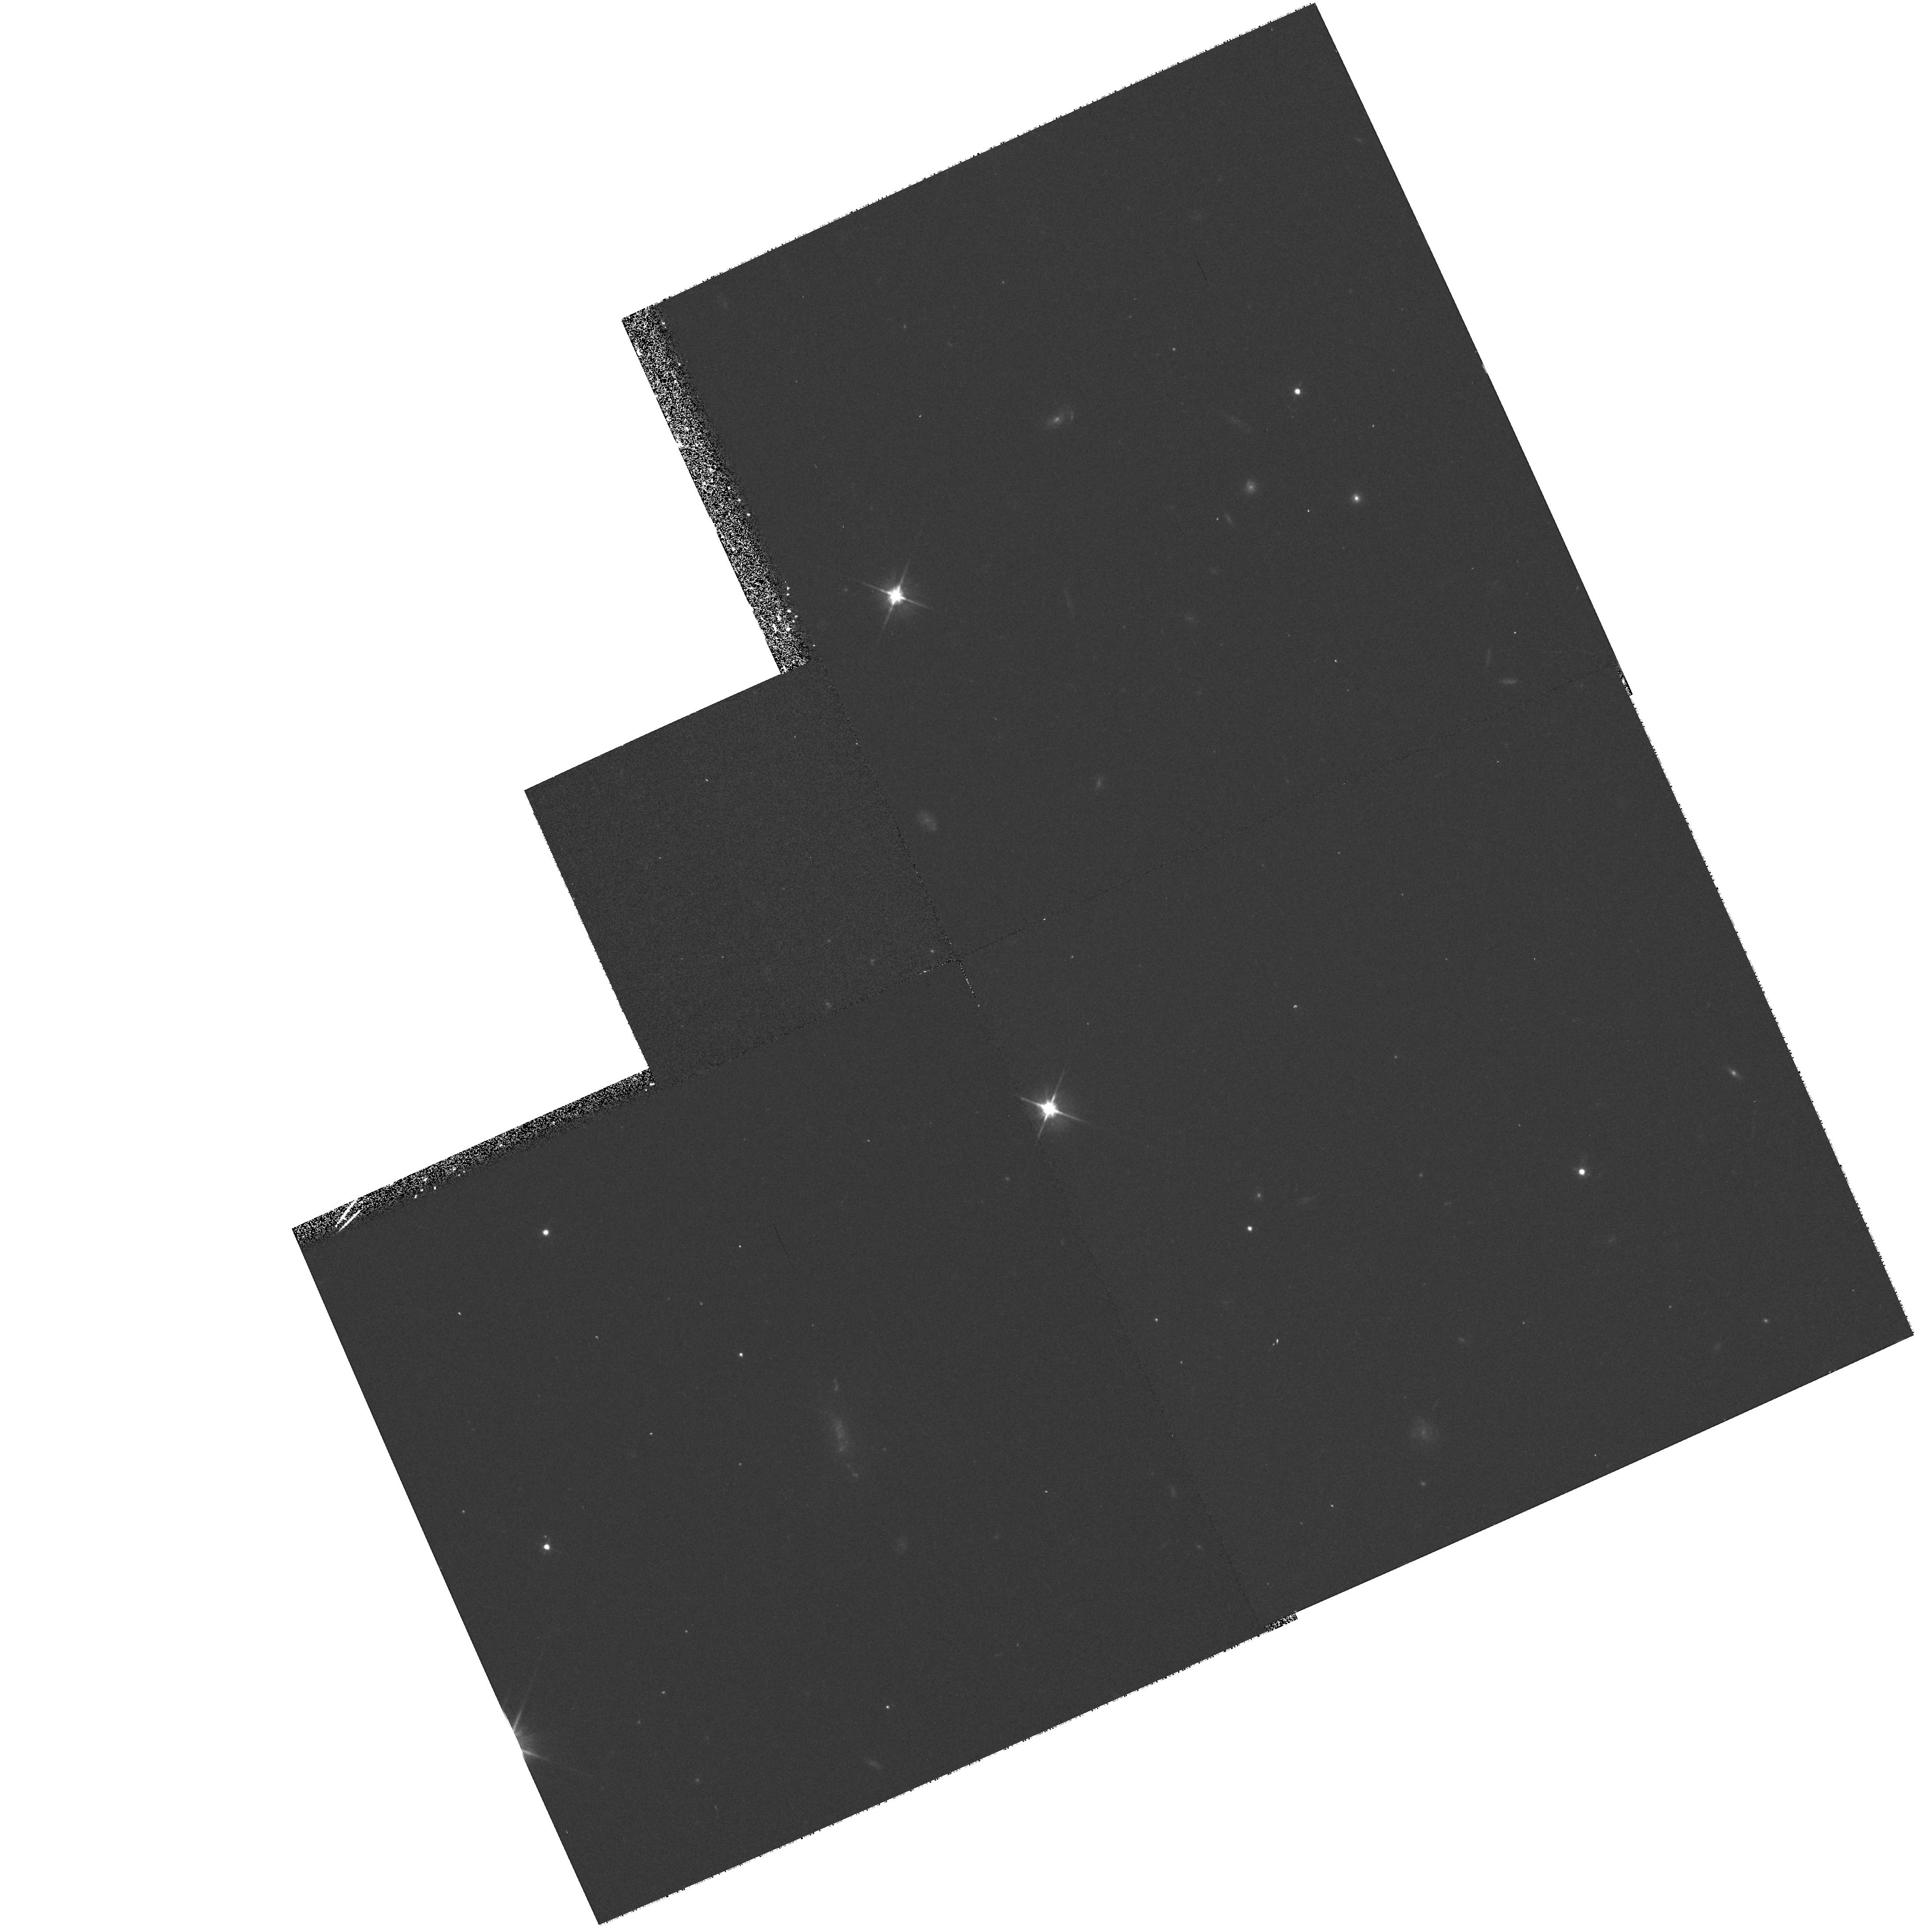
Target: KBO-PAR-FIELD. Instrument: WFPC2/PC. Filter: F606W. Exposure: 12 min. Observation ID: hst_8087_9c_wfpc2_pc_f606w_u5589c

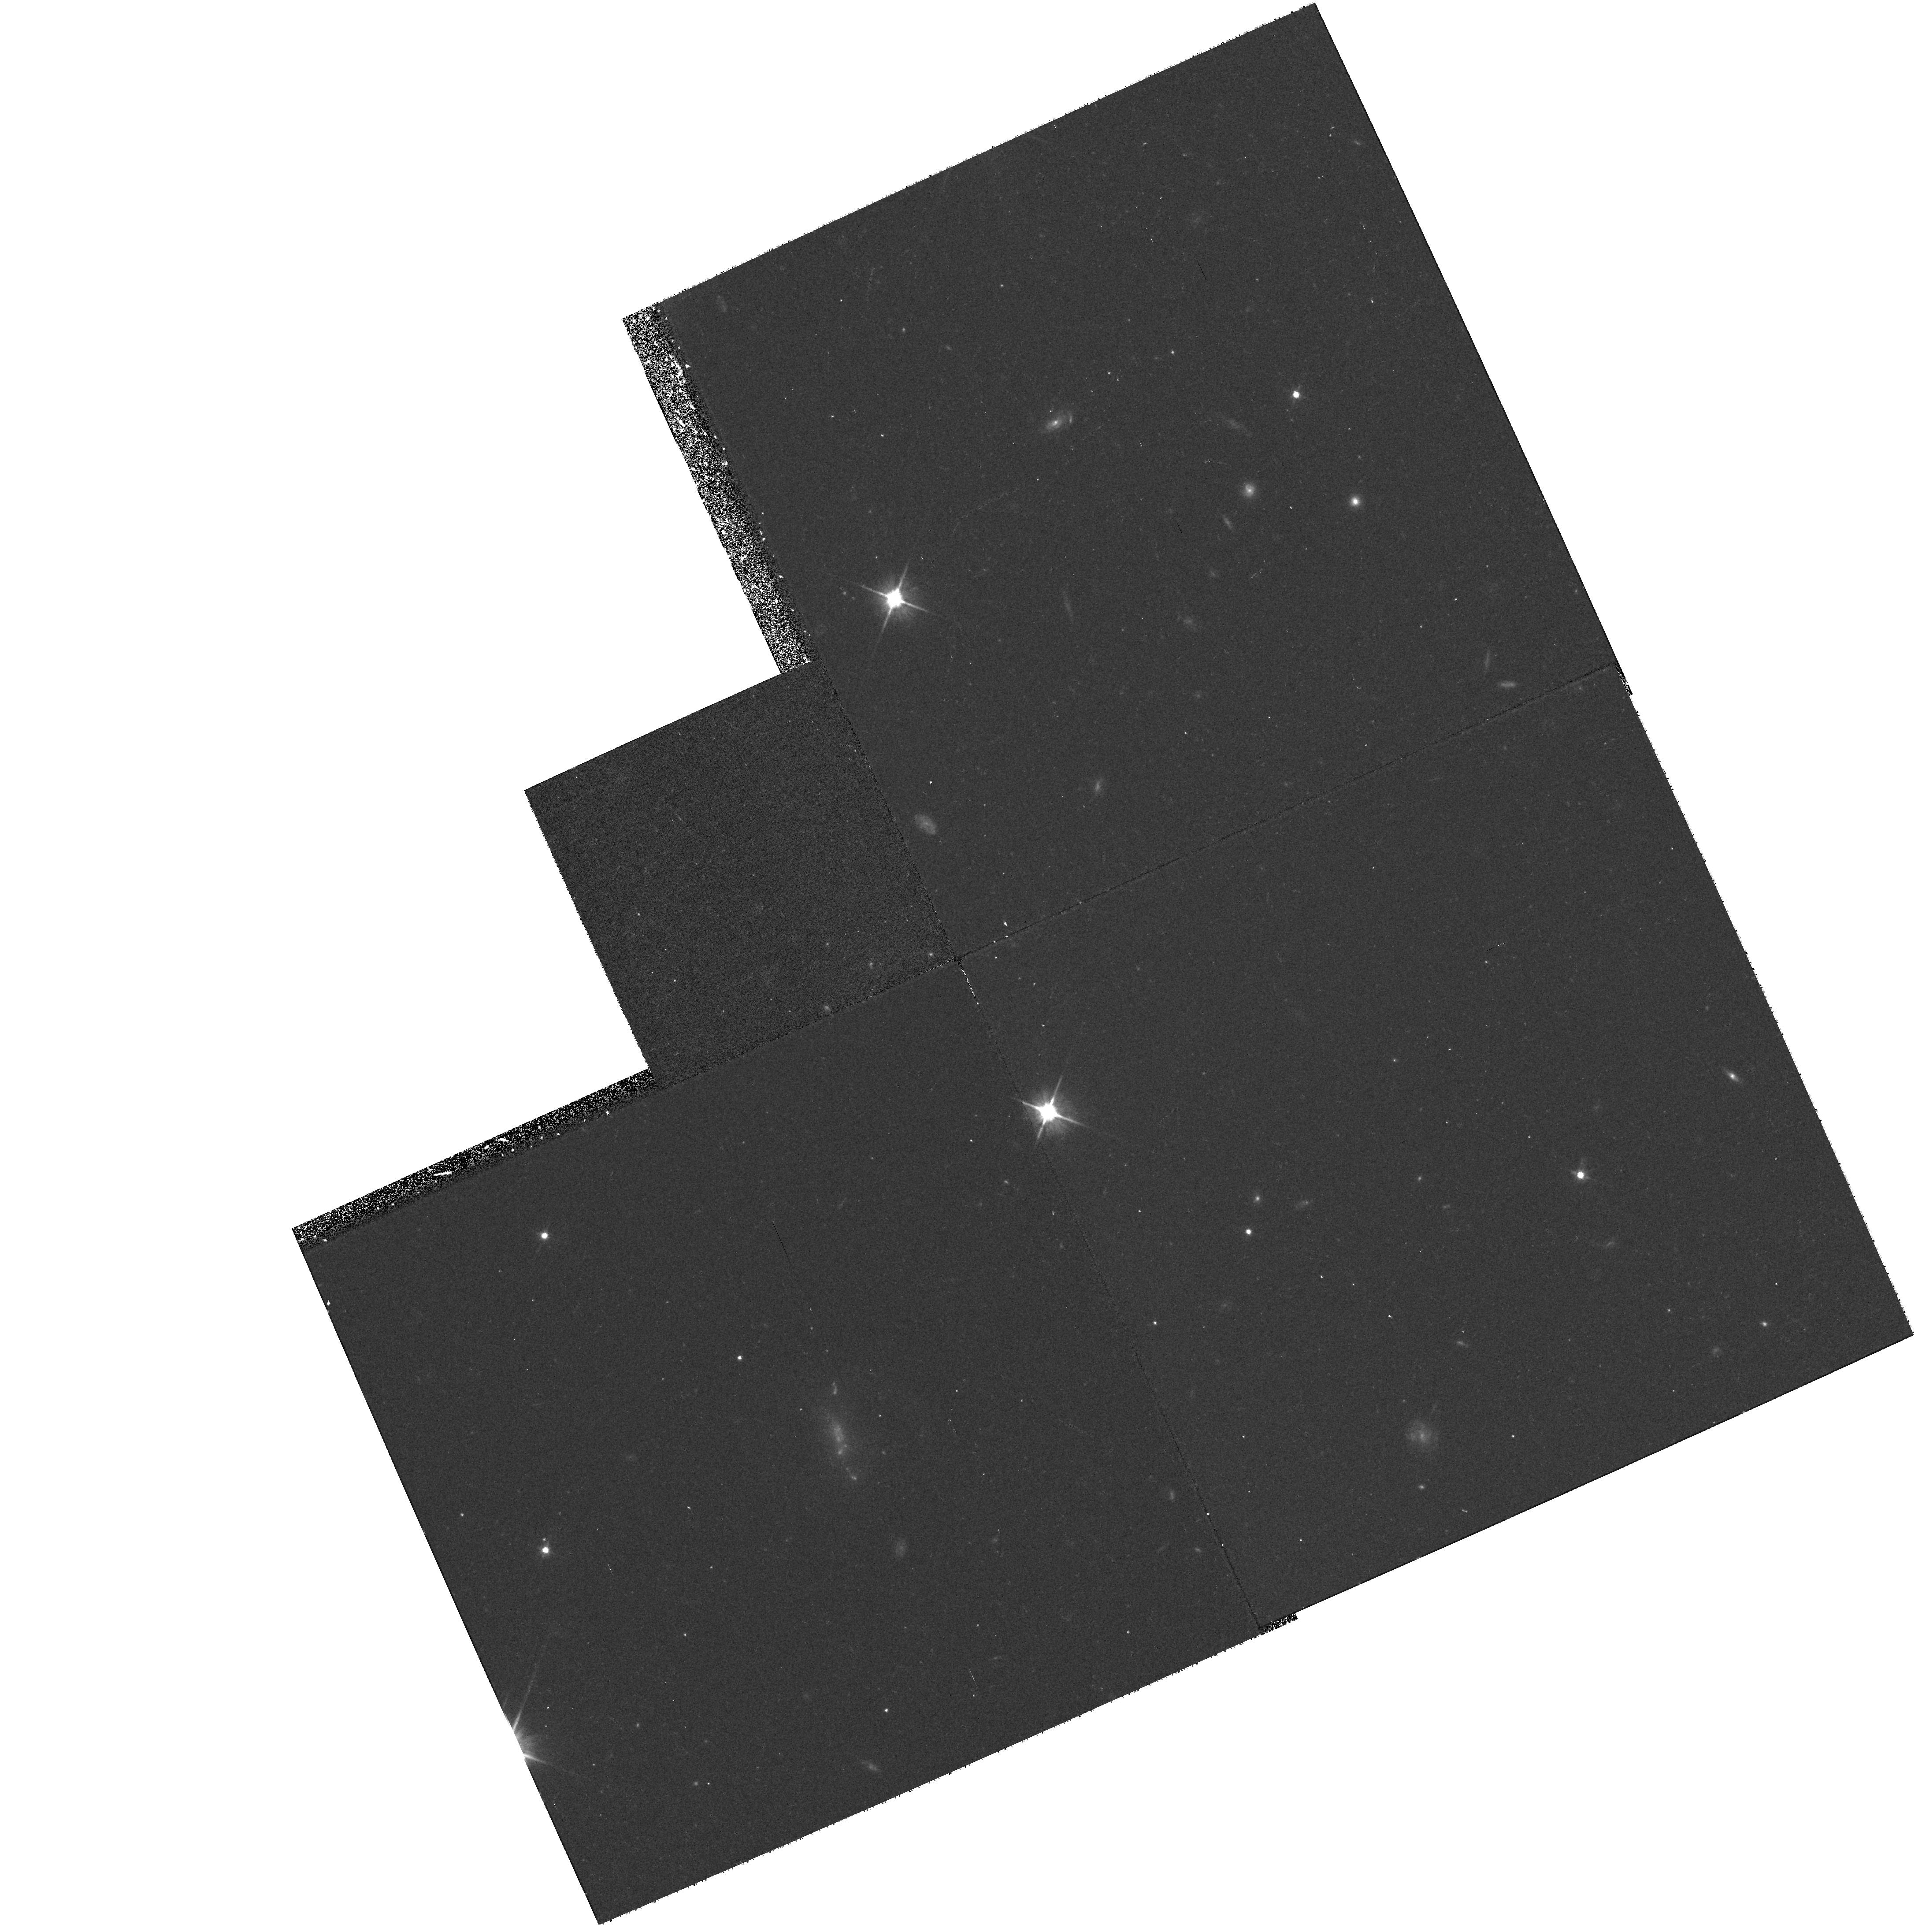
Target: KBO-PAR-FIELD. Instrument: WFPC2/PC. Filter: F606W. Exposure: 17 min. Observation ID: hst_8087_9g_wfpc2_pc_f606w_u5589g

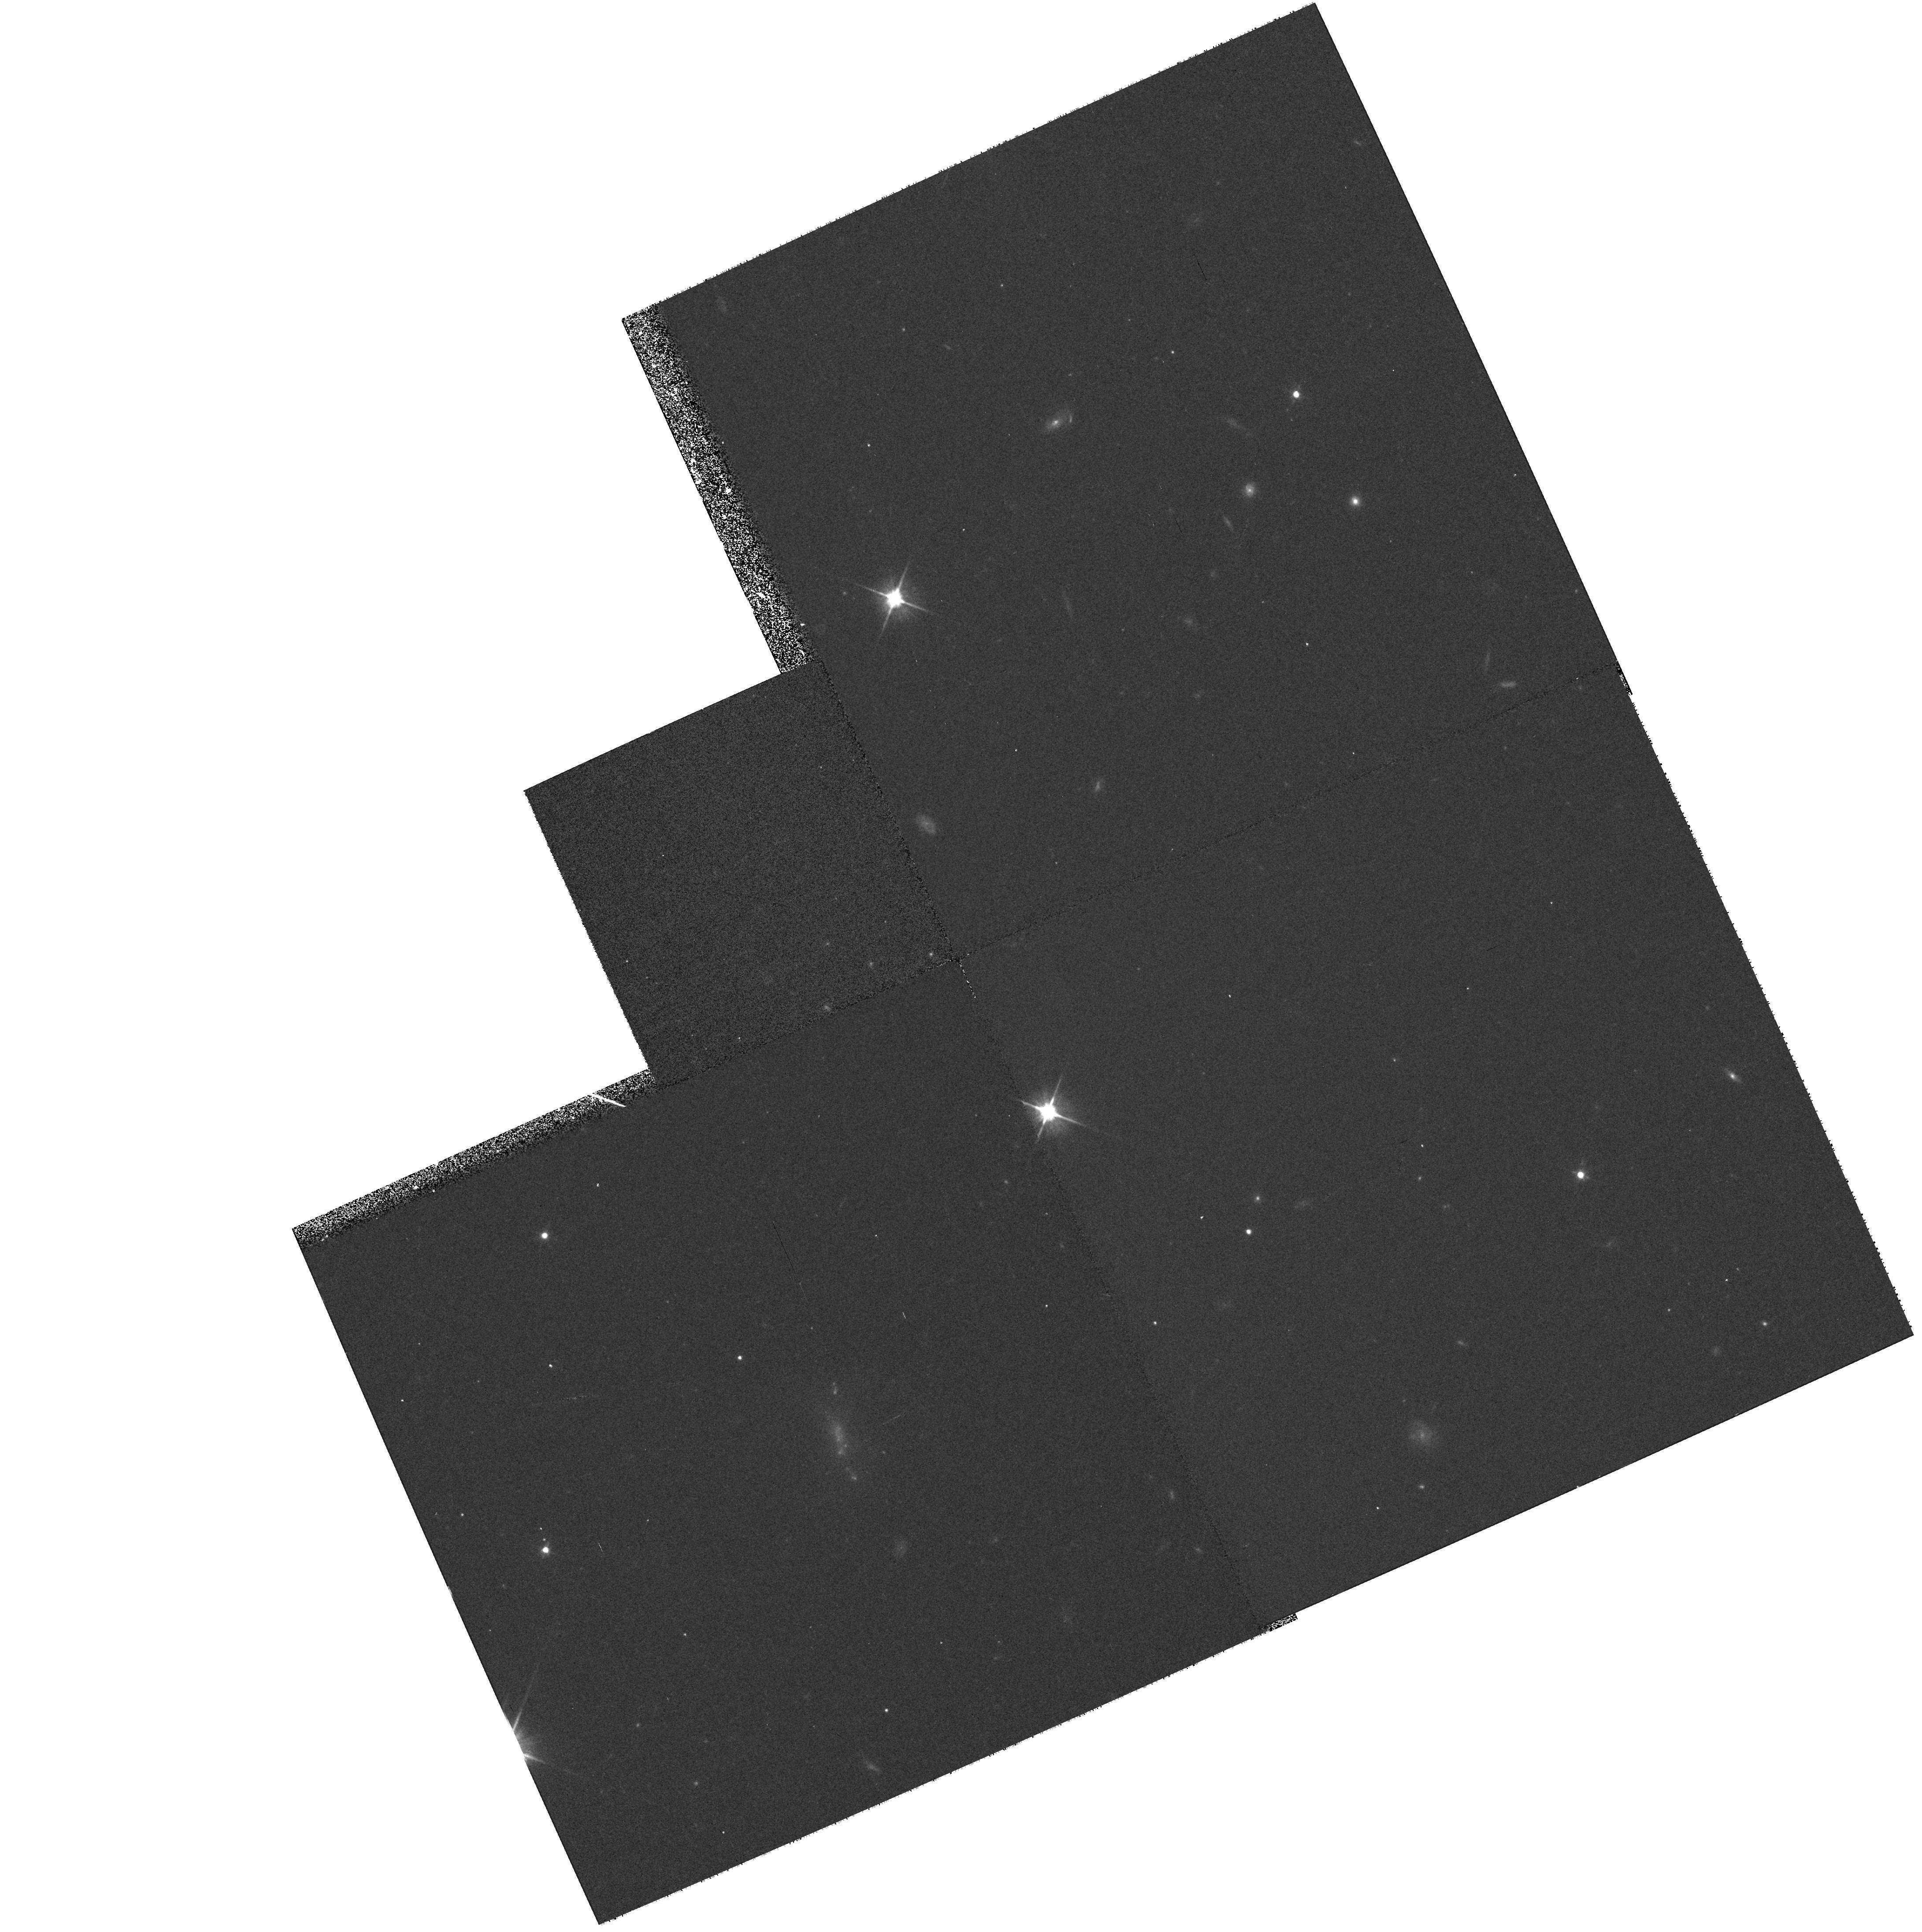
Target: KBO-PAR-FIELD. Instrument: WFPC2/PC. Filter: F606W. Exposure: 12 min. Observation ID: hst_8087_9b_wfpc2_pc_f606w_u5589b

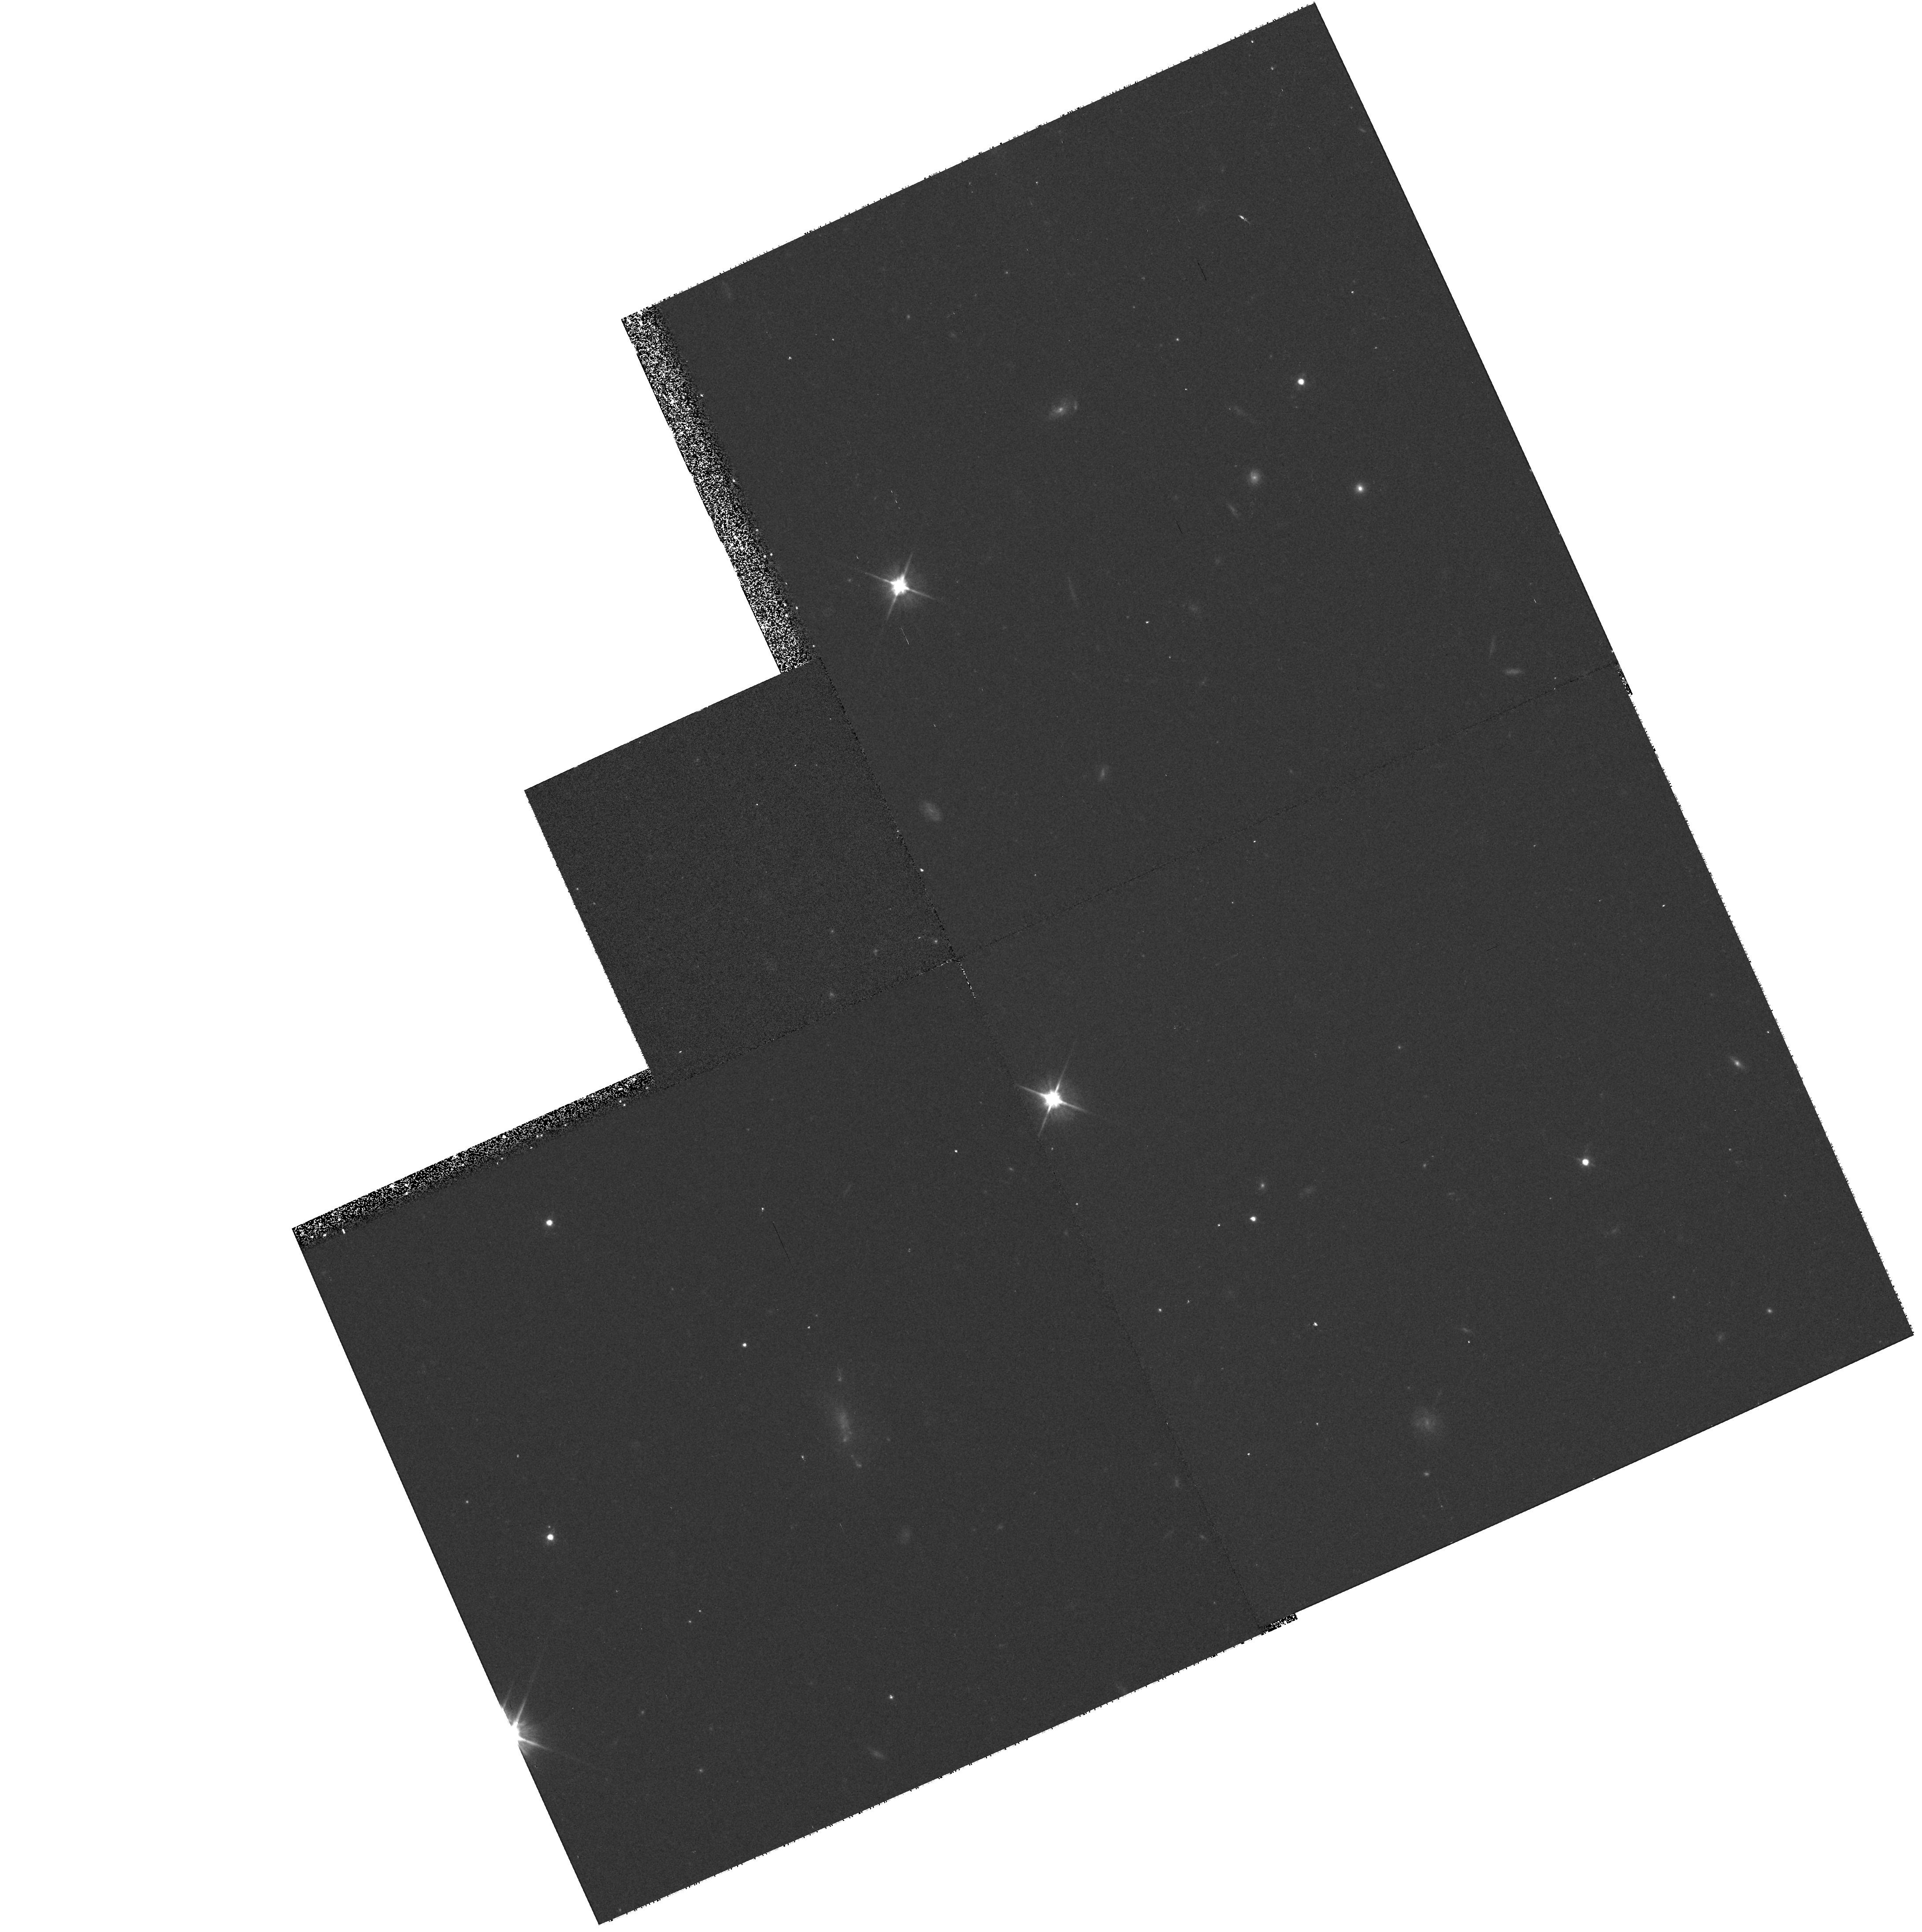
Target: KBO-PAR-FIELD. Instrument: WFPC2/PC. Filter: F606W. Exposure: 13 min. Observation ID: hst_8087_9f_wfpc2_pc_f606w_u5589f

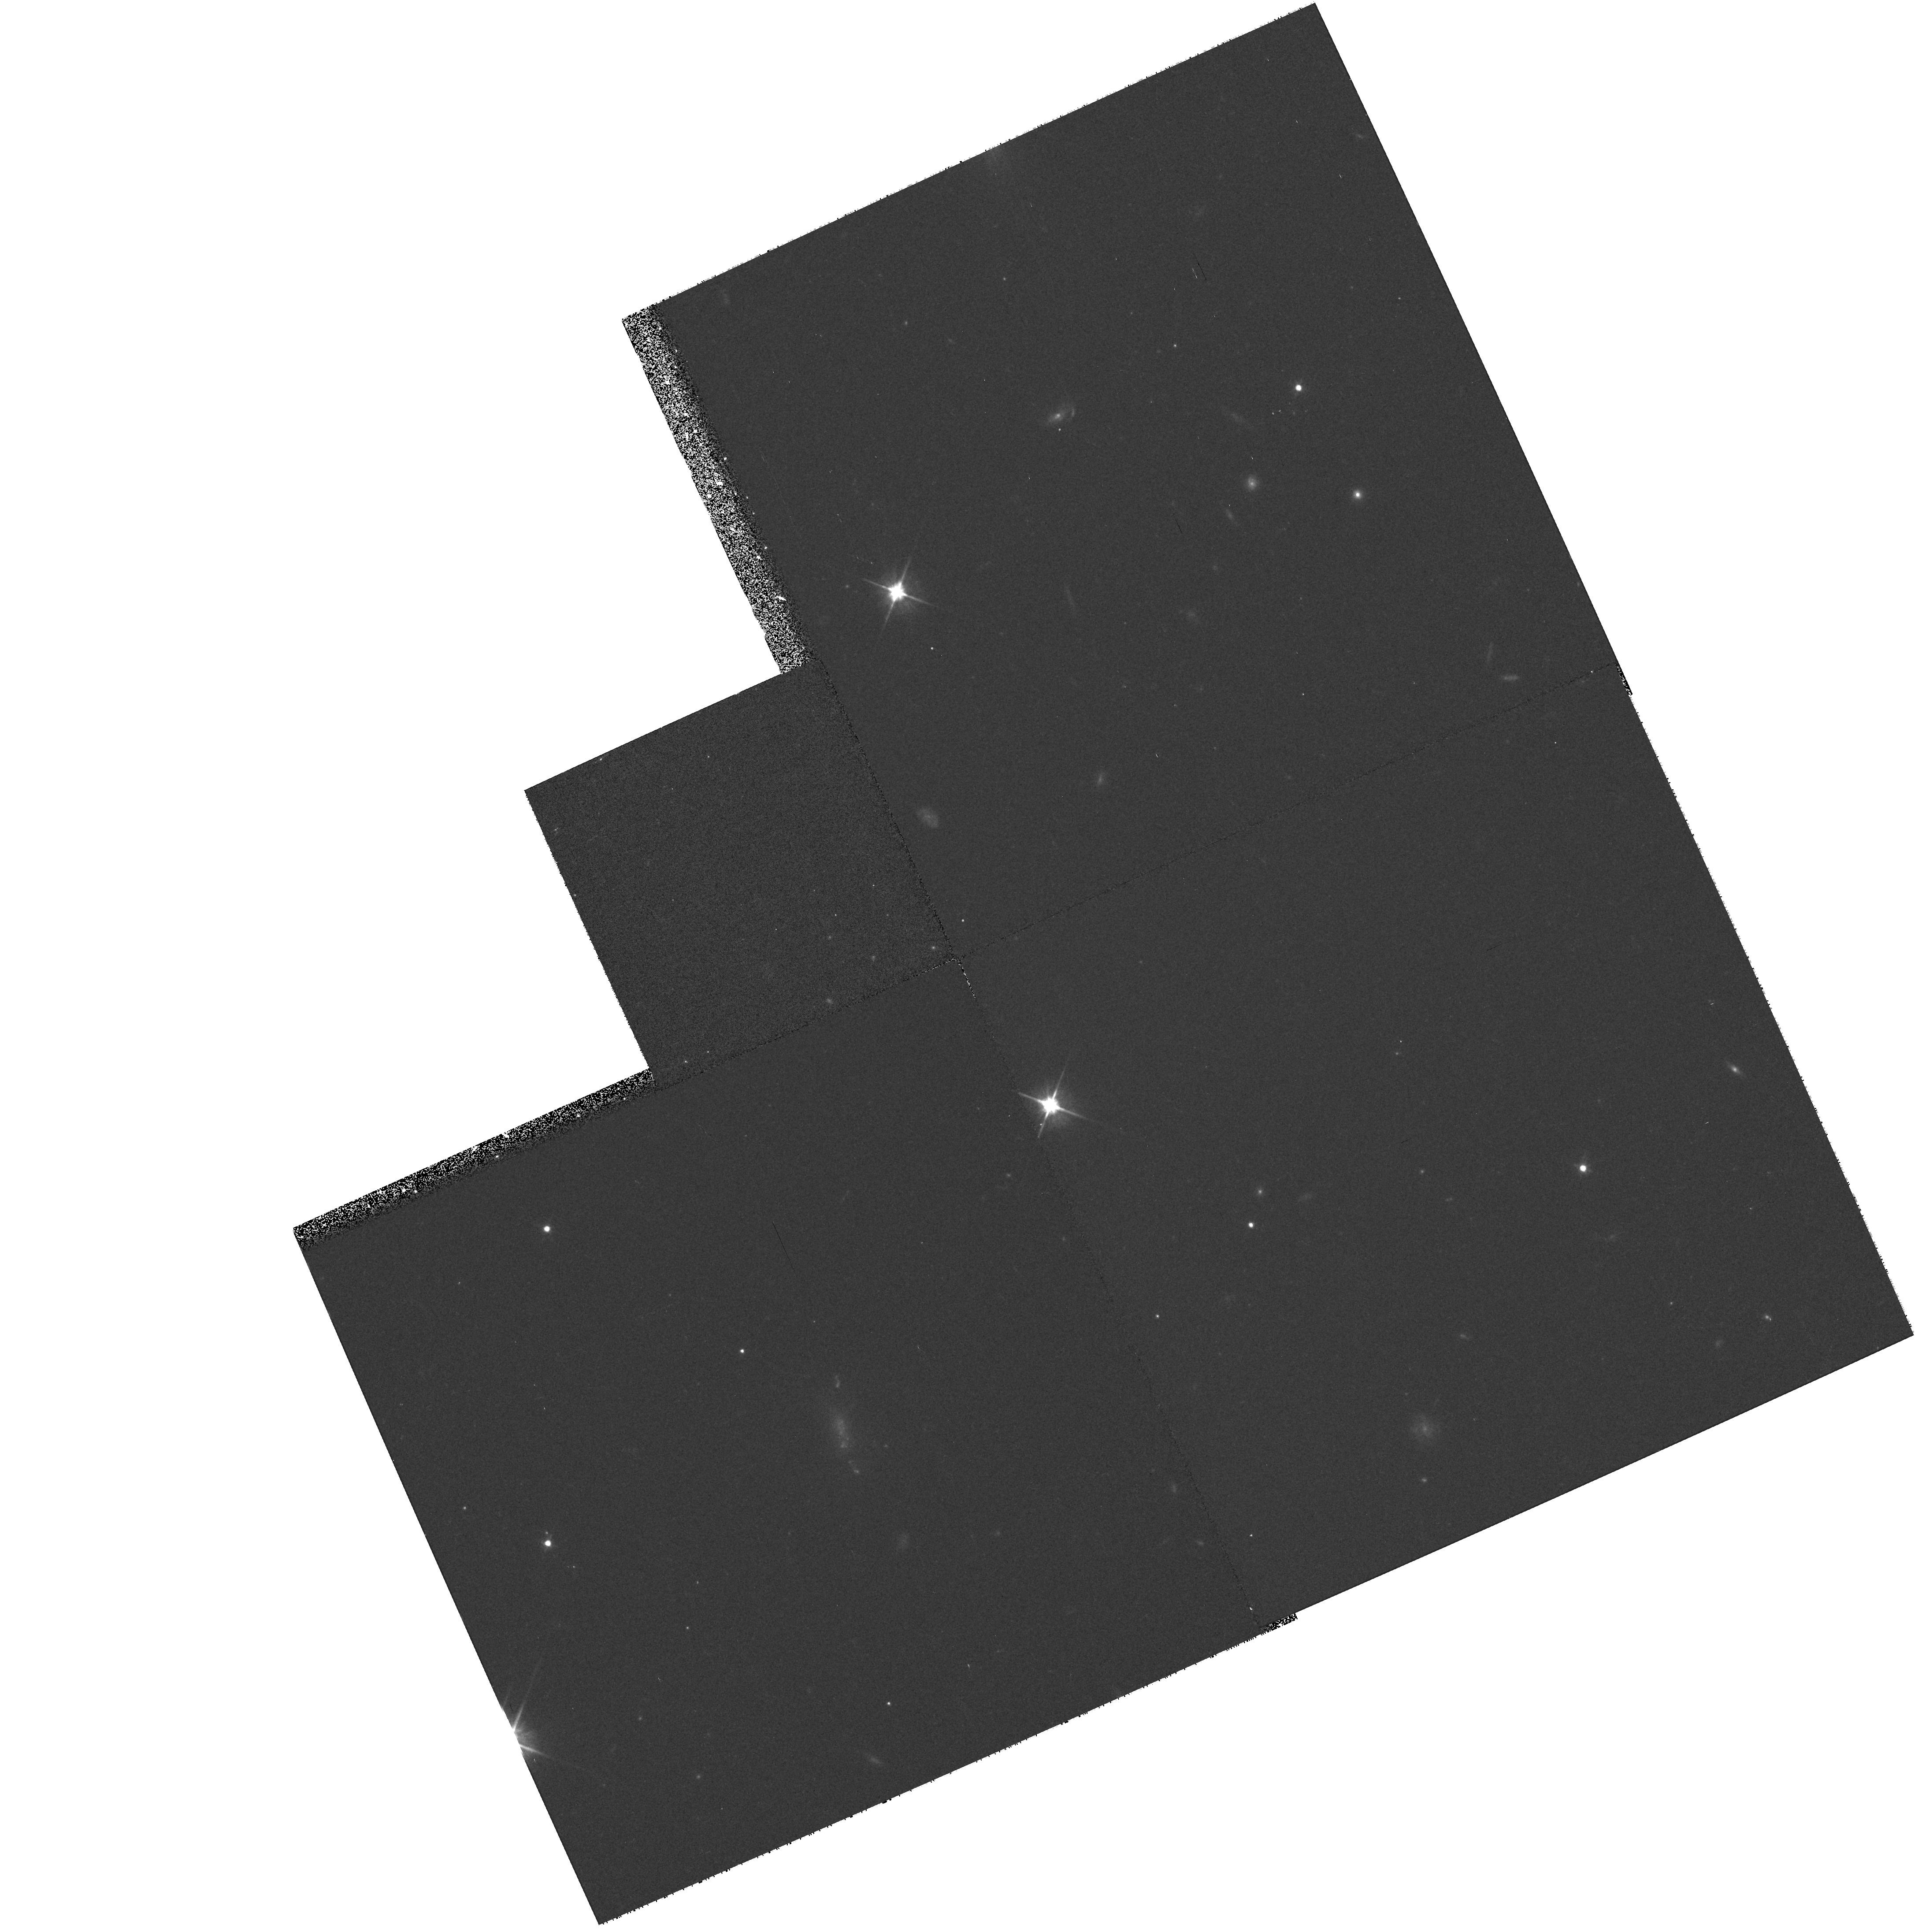
Target: KBO-PAR-FIELD. Instrument: WFPC2/PC. Filter: F606W. Exposure: 12 min. Observation ID: hst_8087_9d_wfpc2_pc_f606w_u5589d

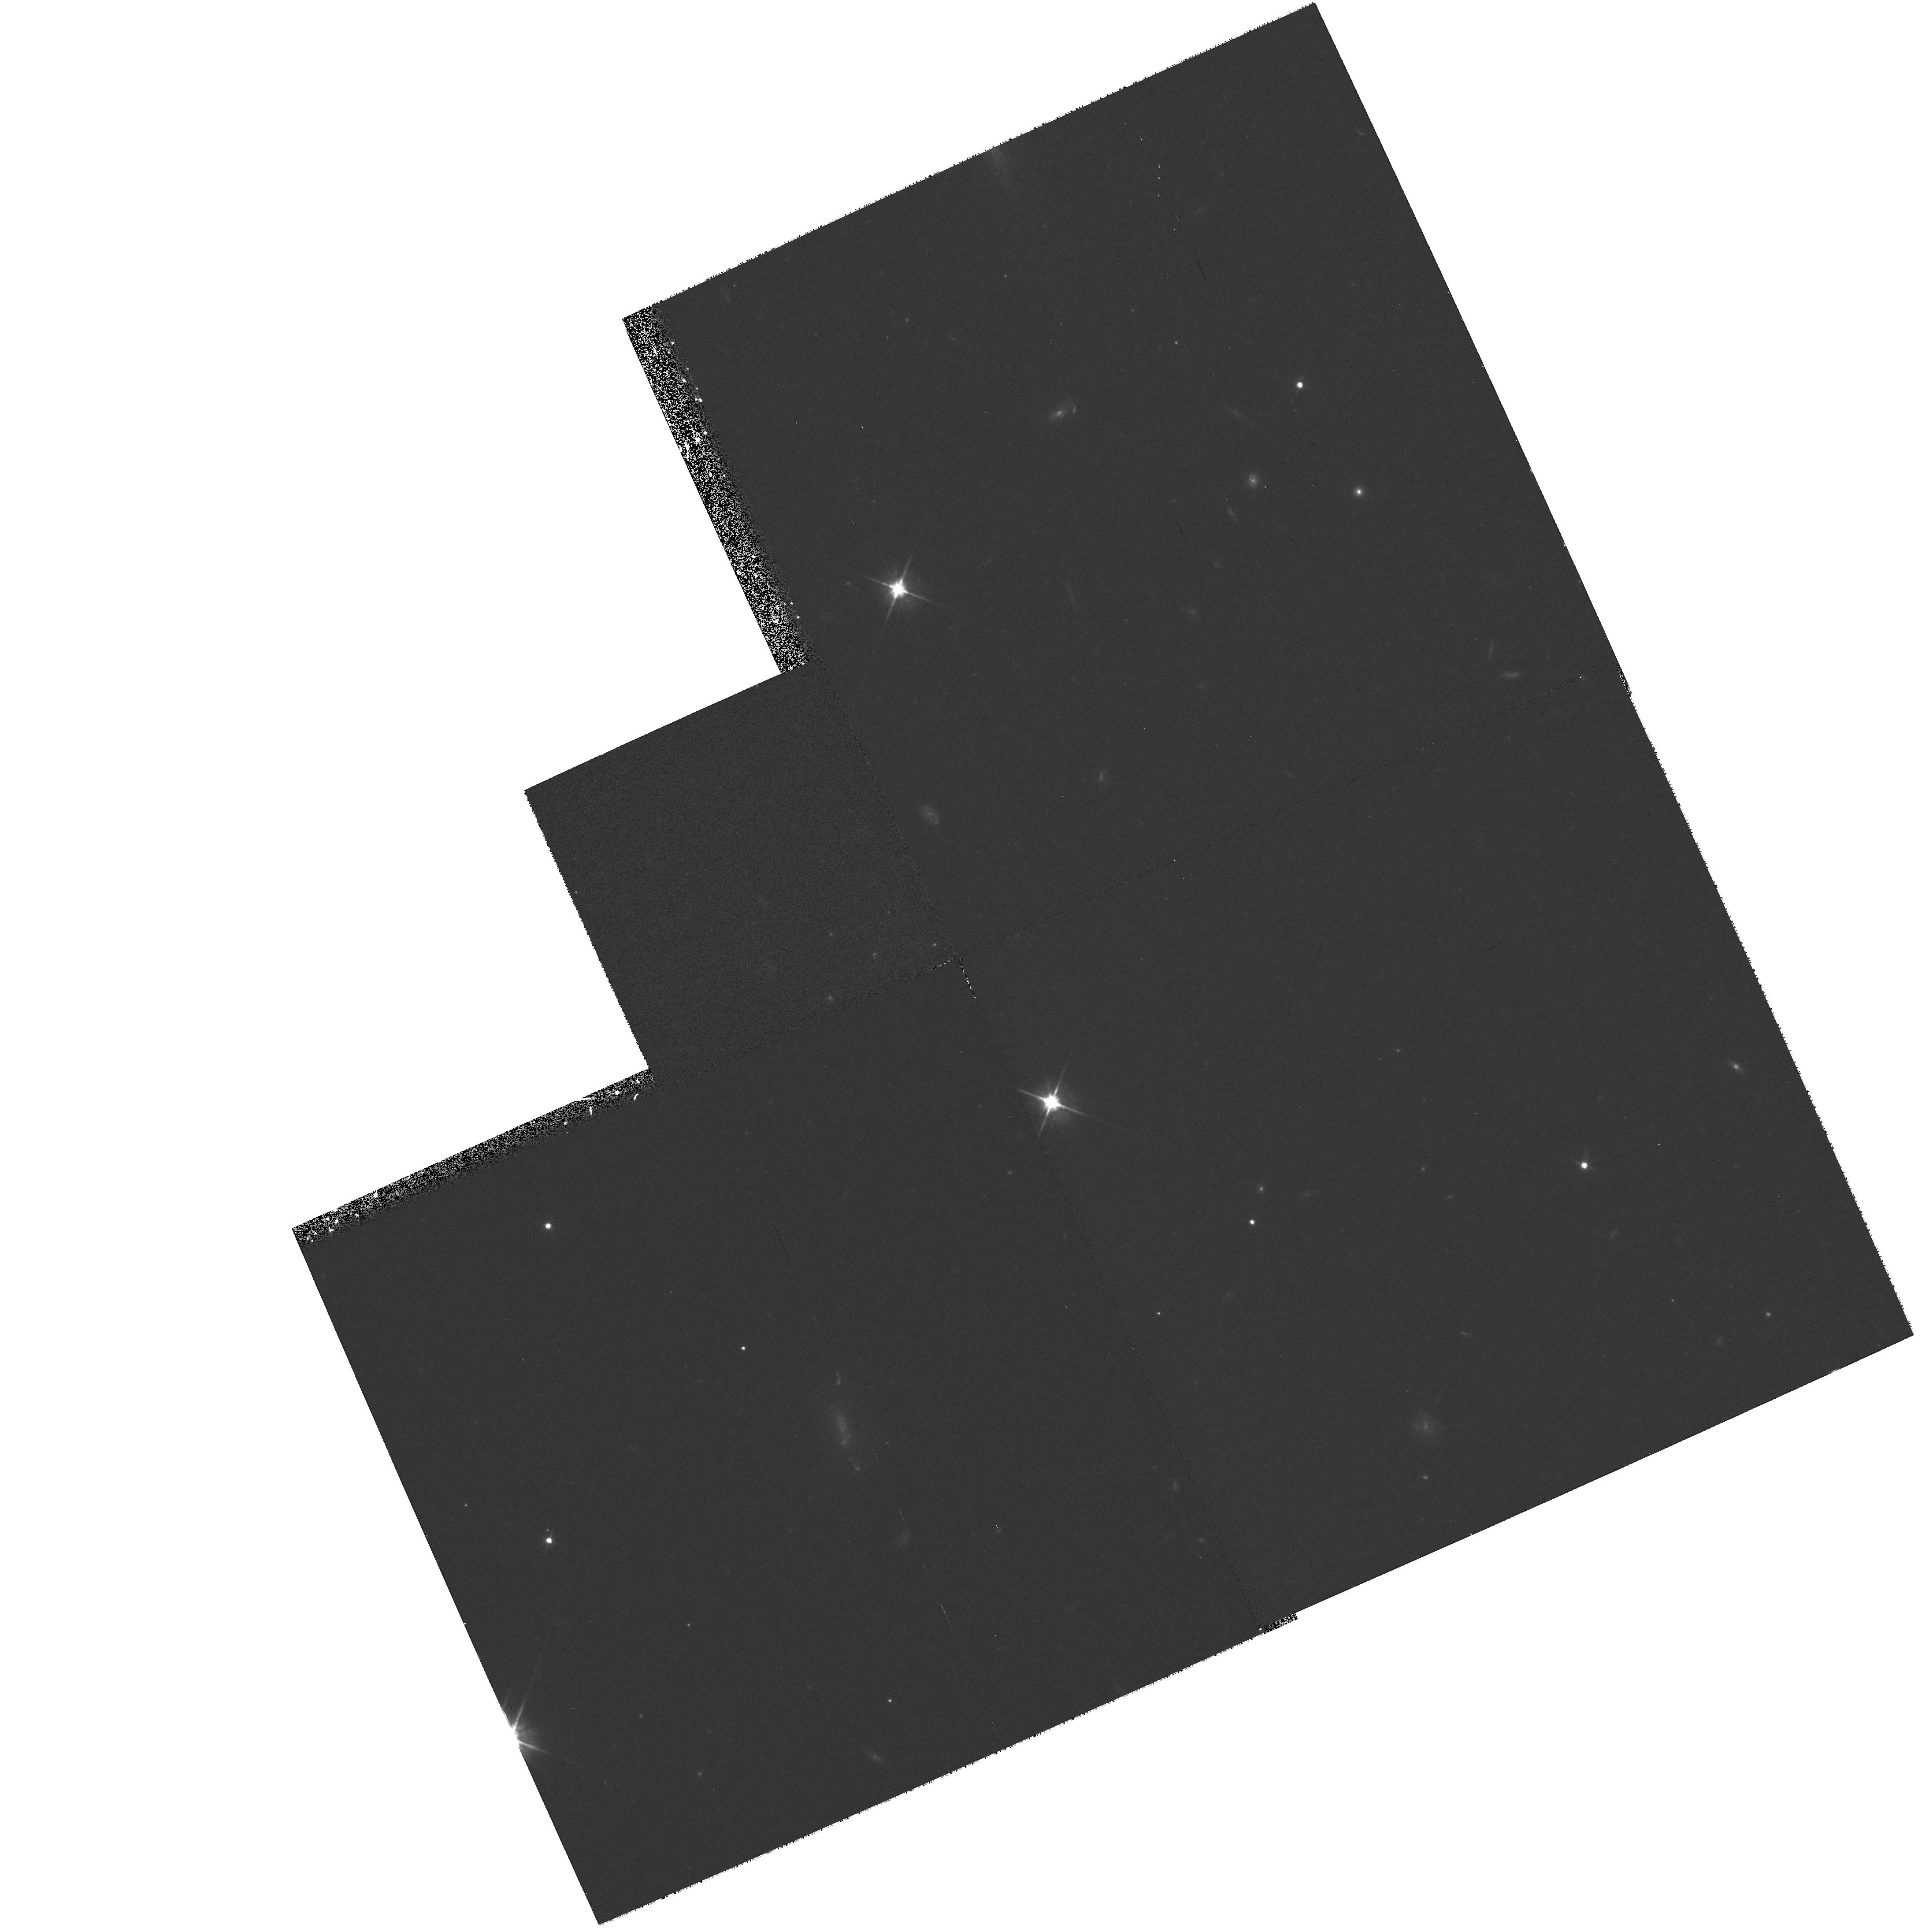
Target: KBO-PAR-FIELD. Instrument: WFPC2/PC. Filter: F606W. Exposure: 22 min. Observation ID: hst_8087_9a_wfpc2_pc_f606w_u5589a

Leonid WFPC2 proposal (PI: Biretta, John A.)

This is a special pure-parallel service observation proposal which will execute during the HST Leonid-avoidance pointing in Nov. 1998. A deep WFPC2 F606W image is taken over 6 orbits (in parallel with a STIS pointed observation). Since HST is pointed toward the anti-Earth-vector, the image will be especially valuable in searching for slow-moving Kuiper belt objects. It will also be useful for high-redshift galaxy studies.